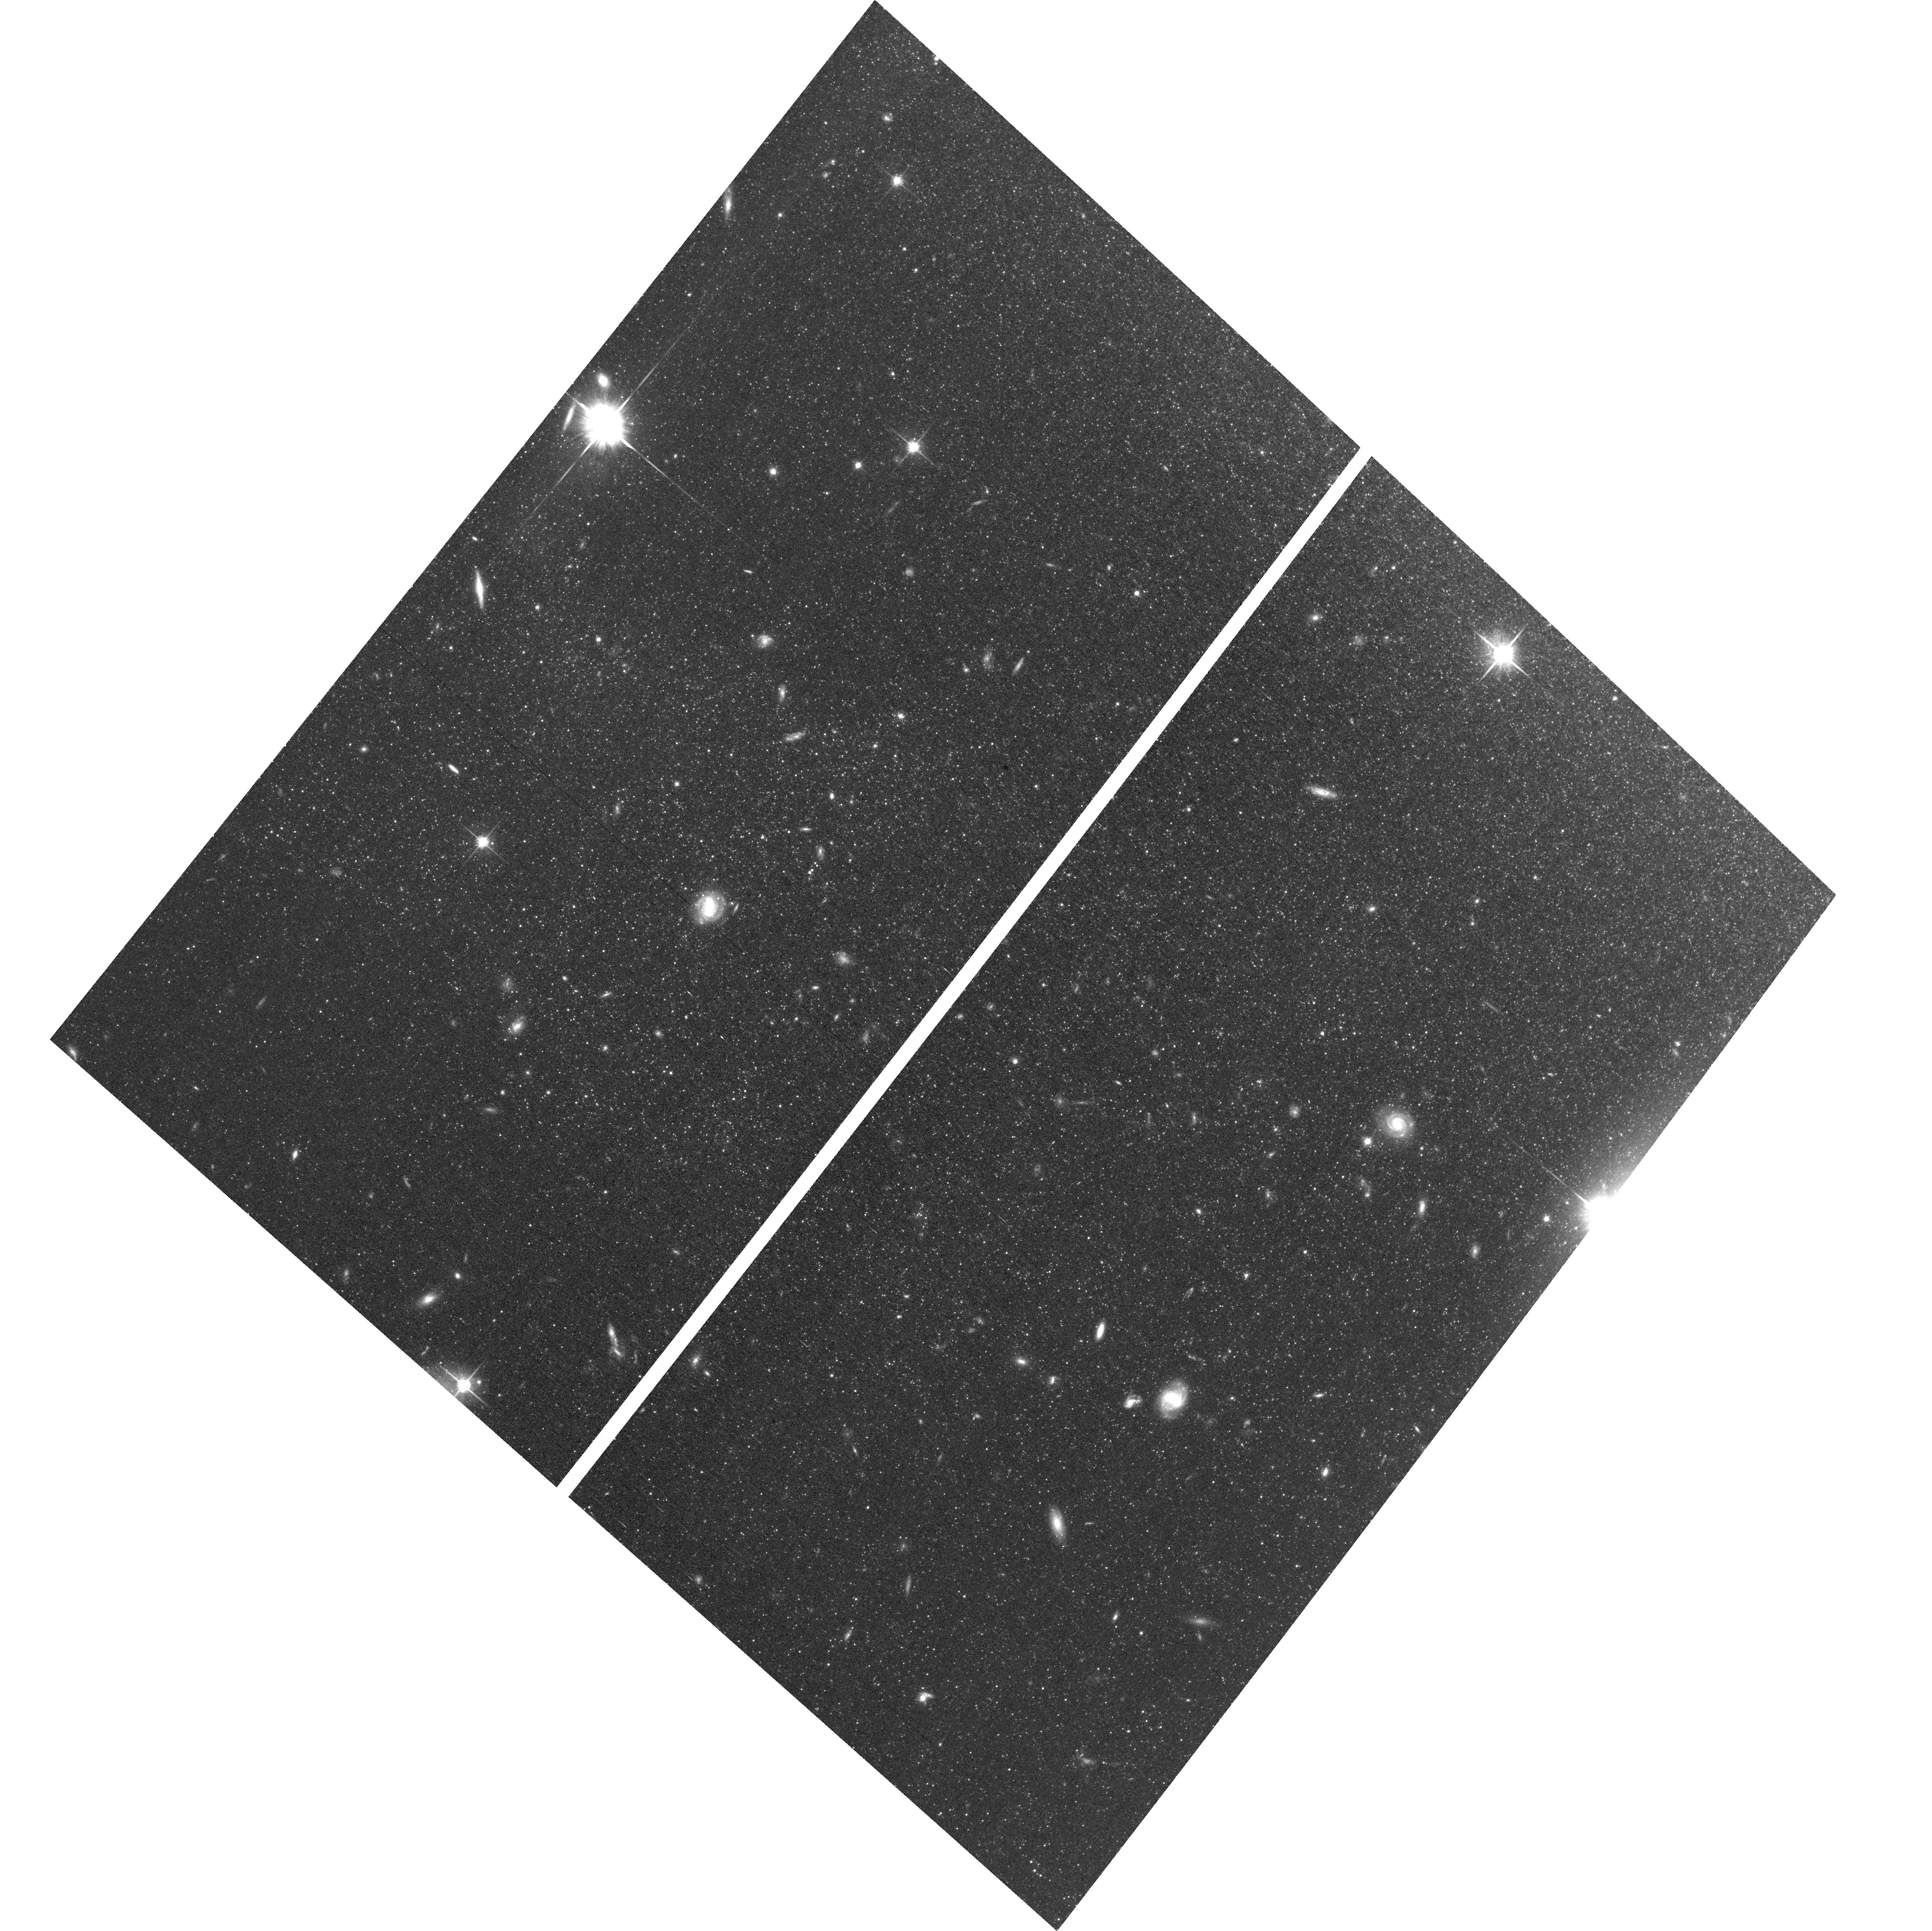
Target: field at RA 210.981°, Dec 54.279°
Instrument: ACS/WFC
Filter: F814W
Exposure: 53 min
Observation ID: hst_17087_01_acs_wfc_f814w_jf1001

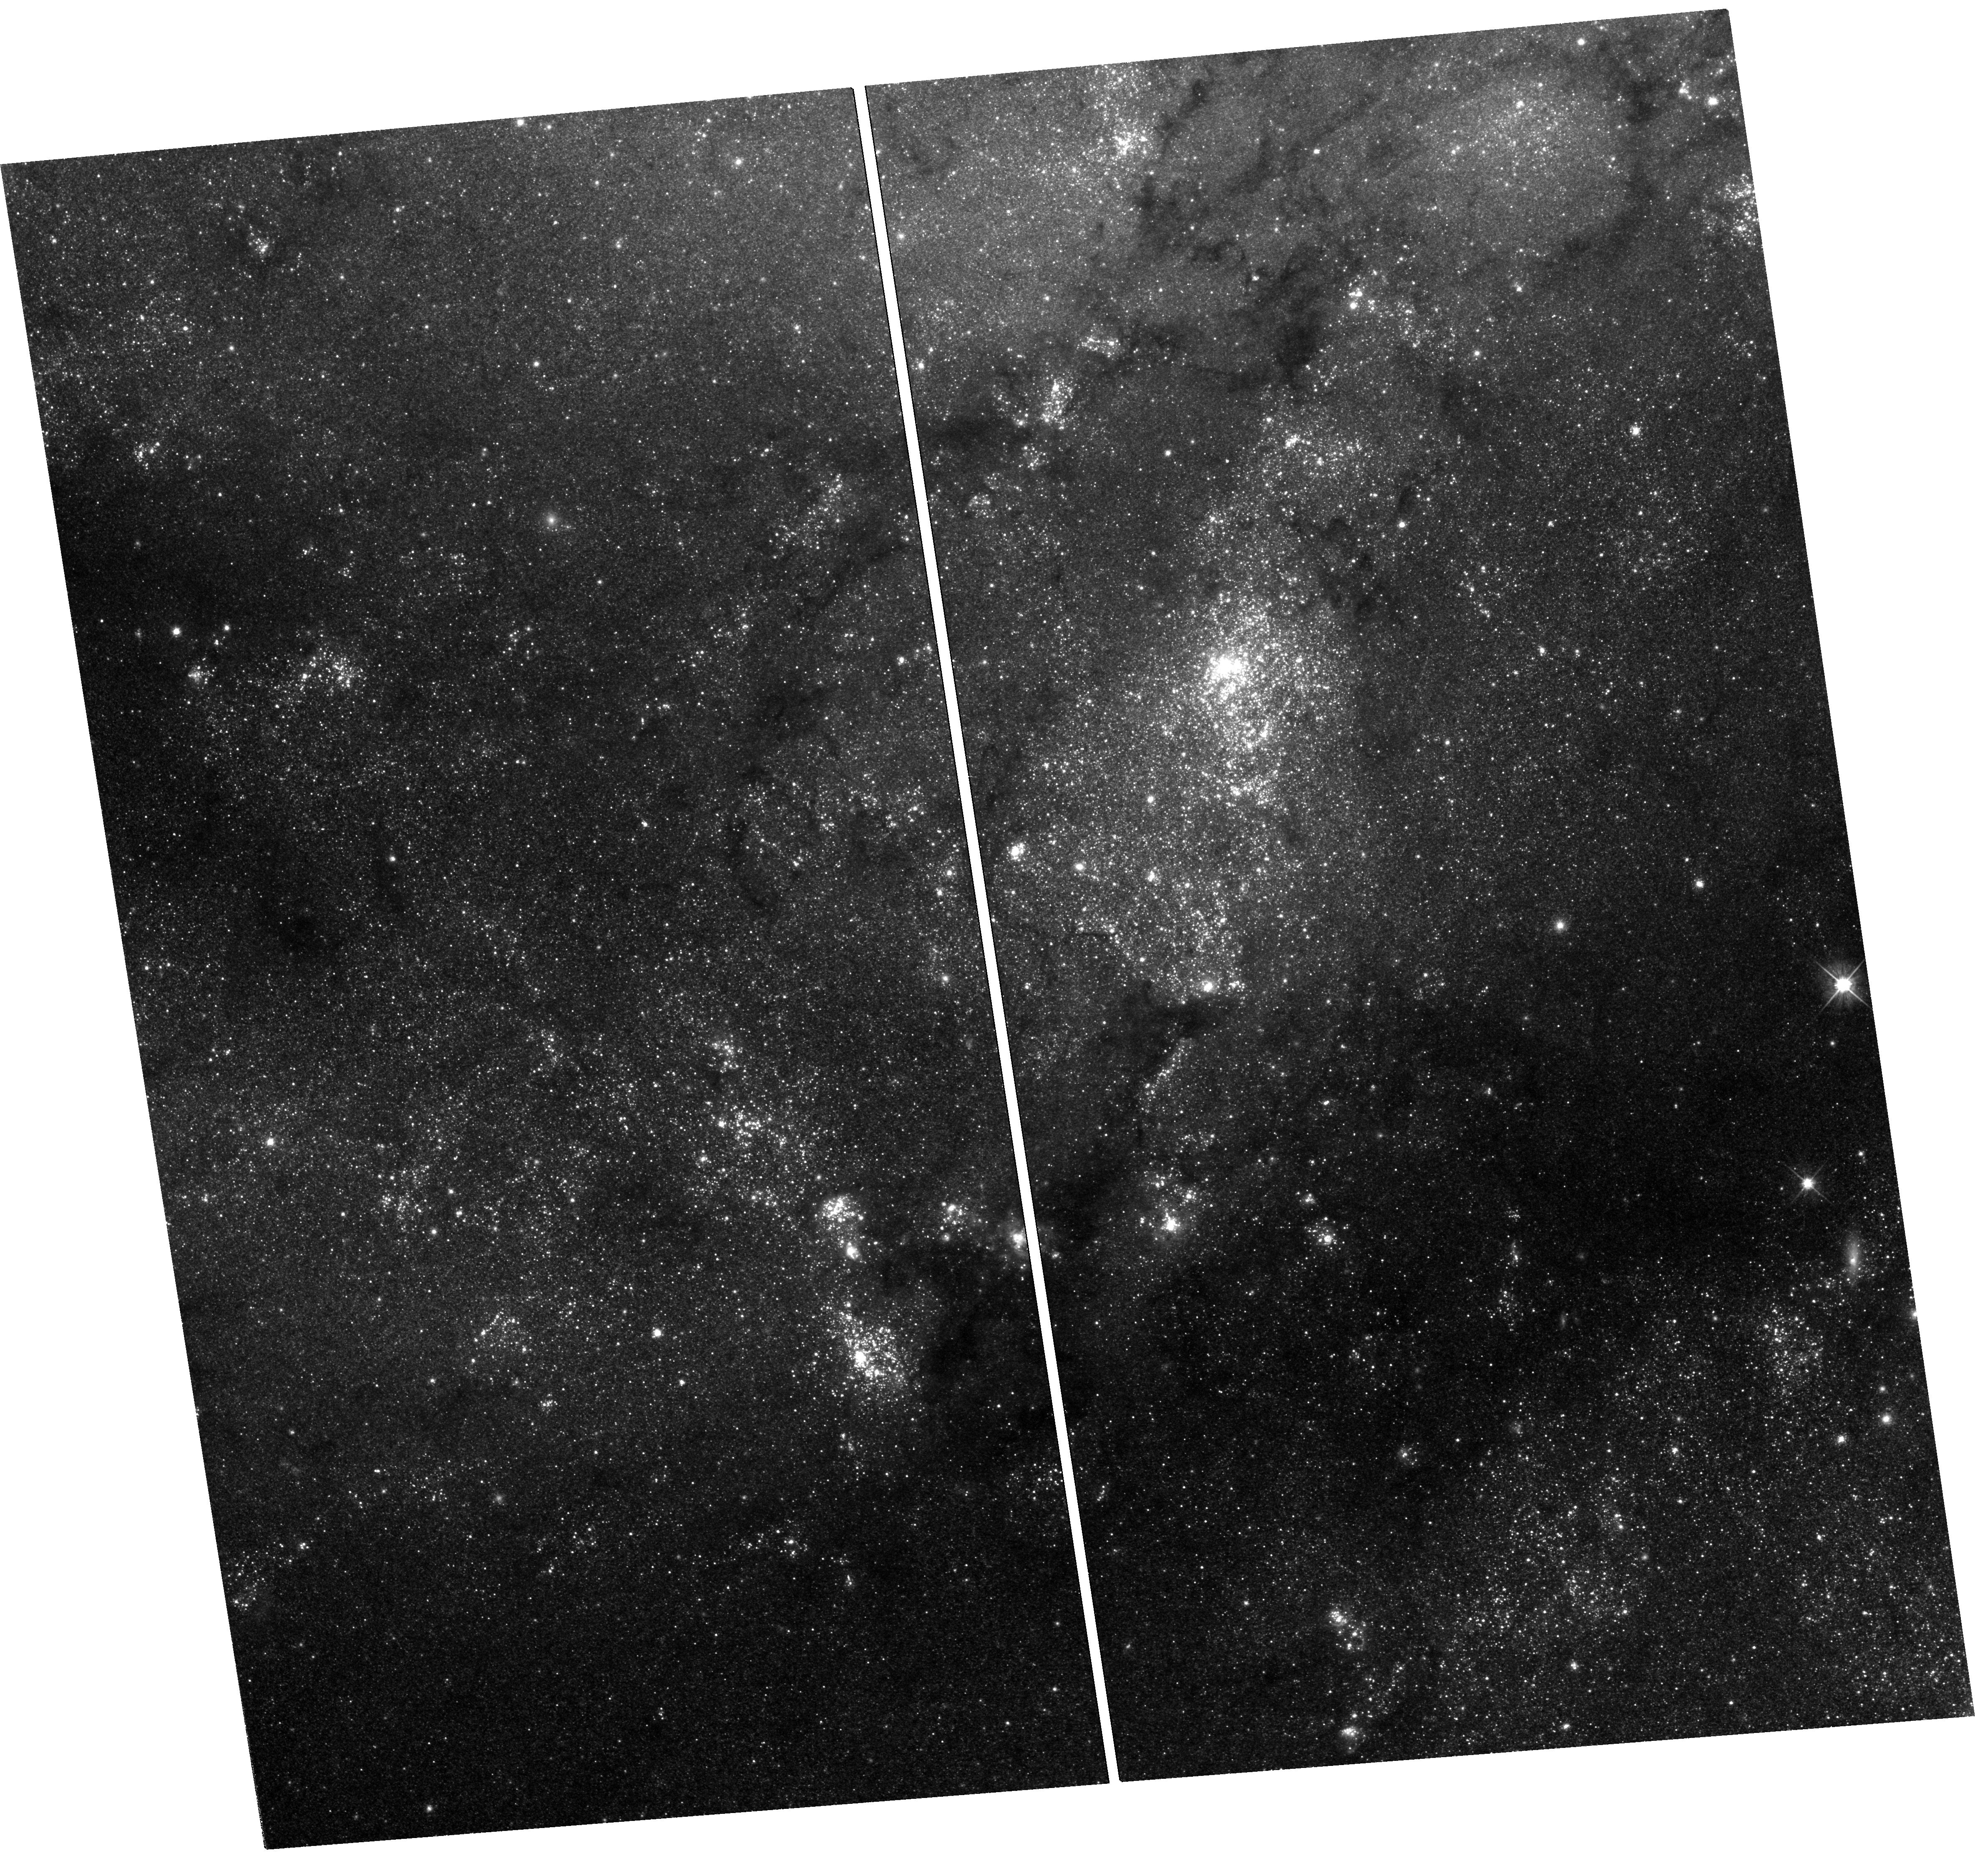
Target: SN-2011FE-UVIS
Instrument: WFC3/UVIS
Filter: F555W
Exposure: 2.3 h
Observation ID: hst_17087_01_wfc3_uvis_f555w_if1001

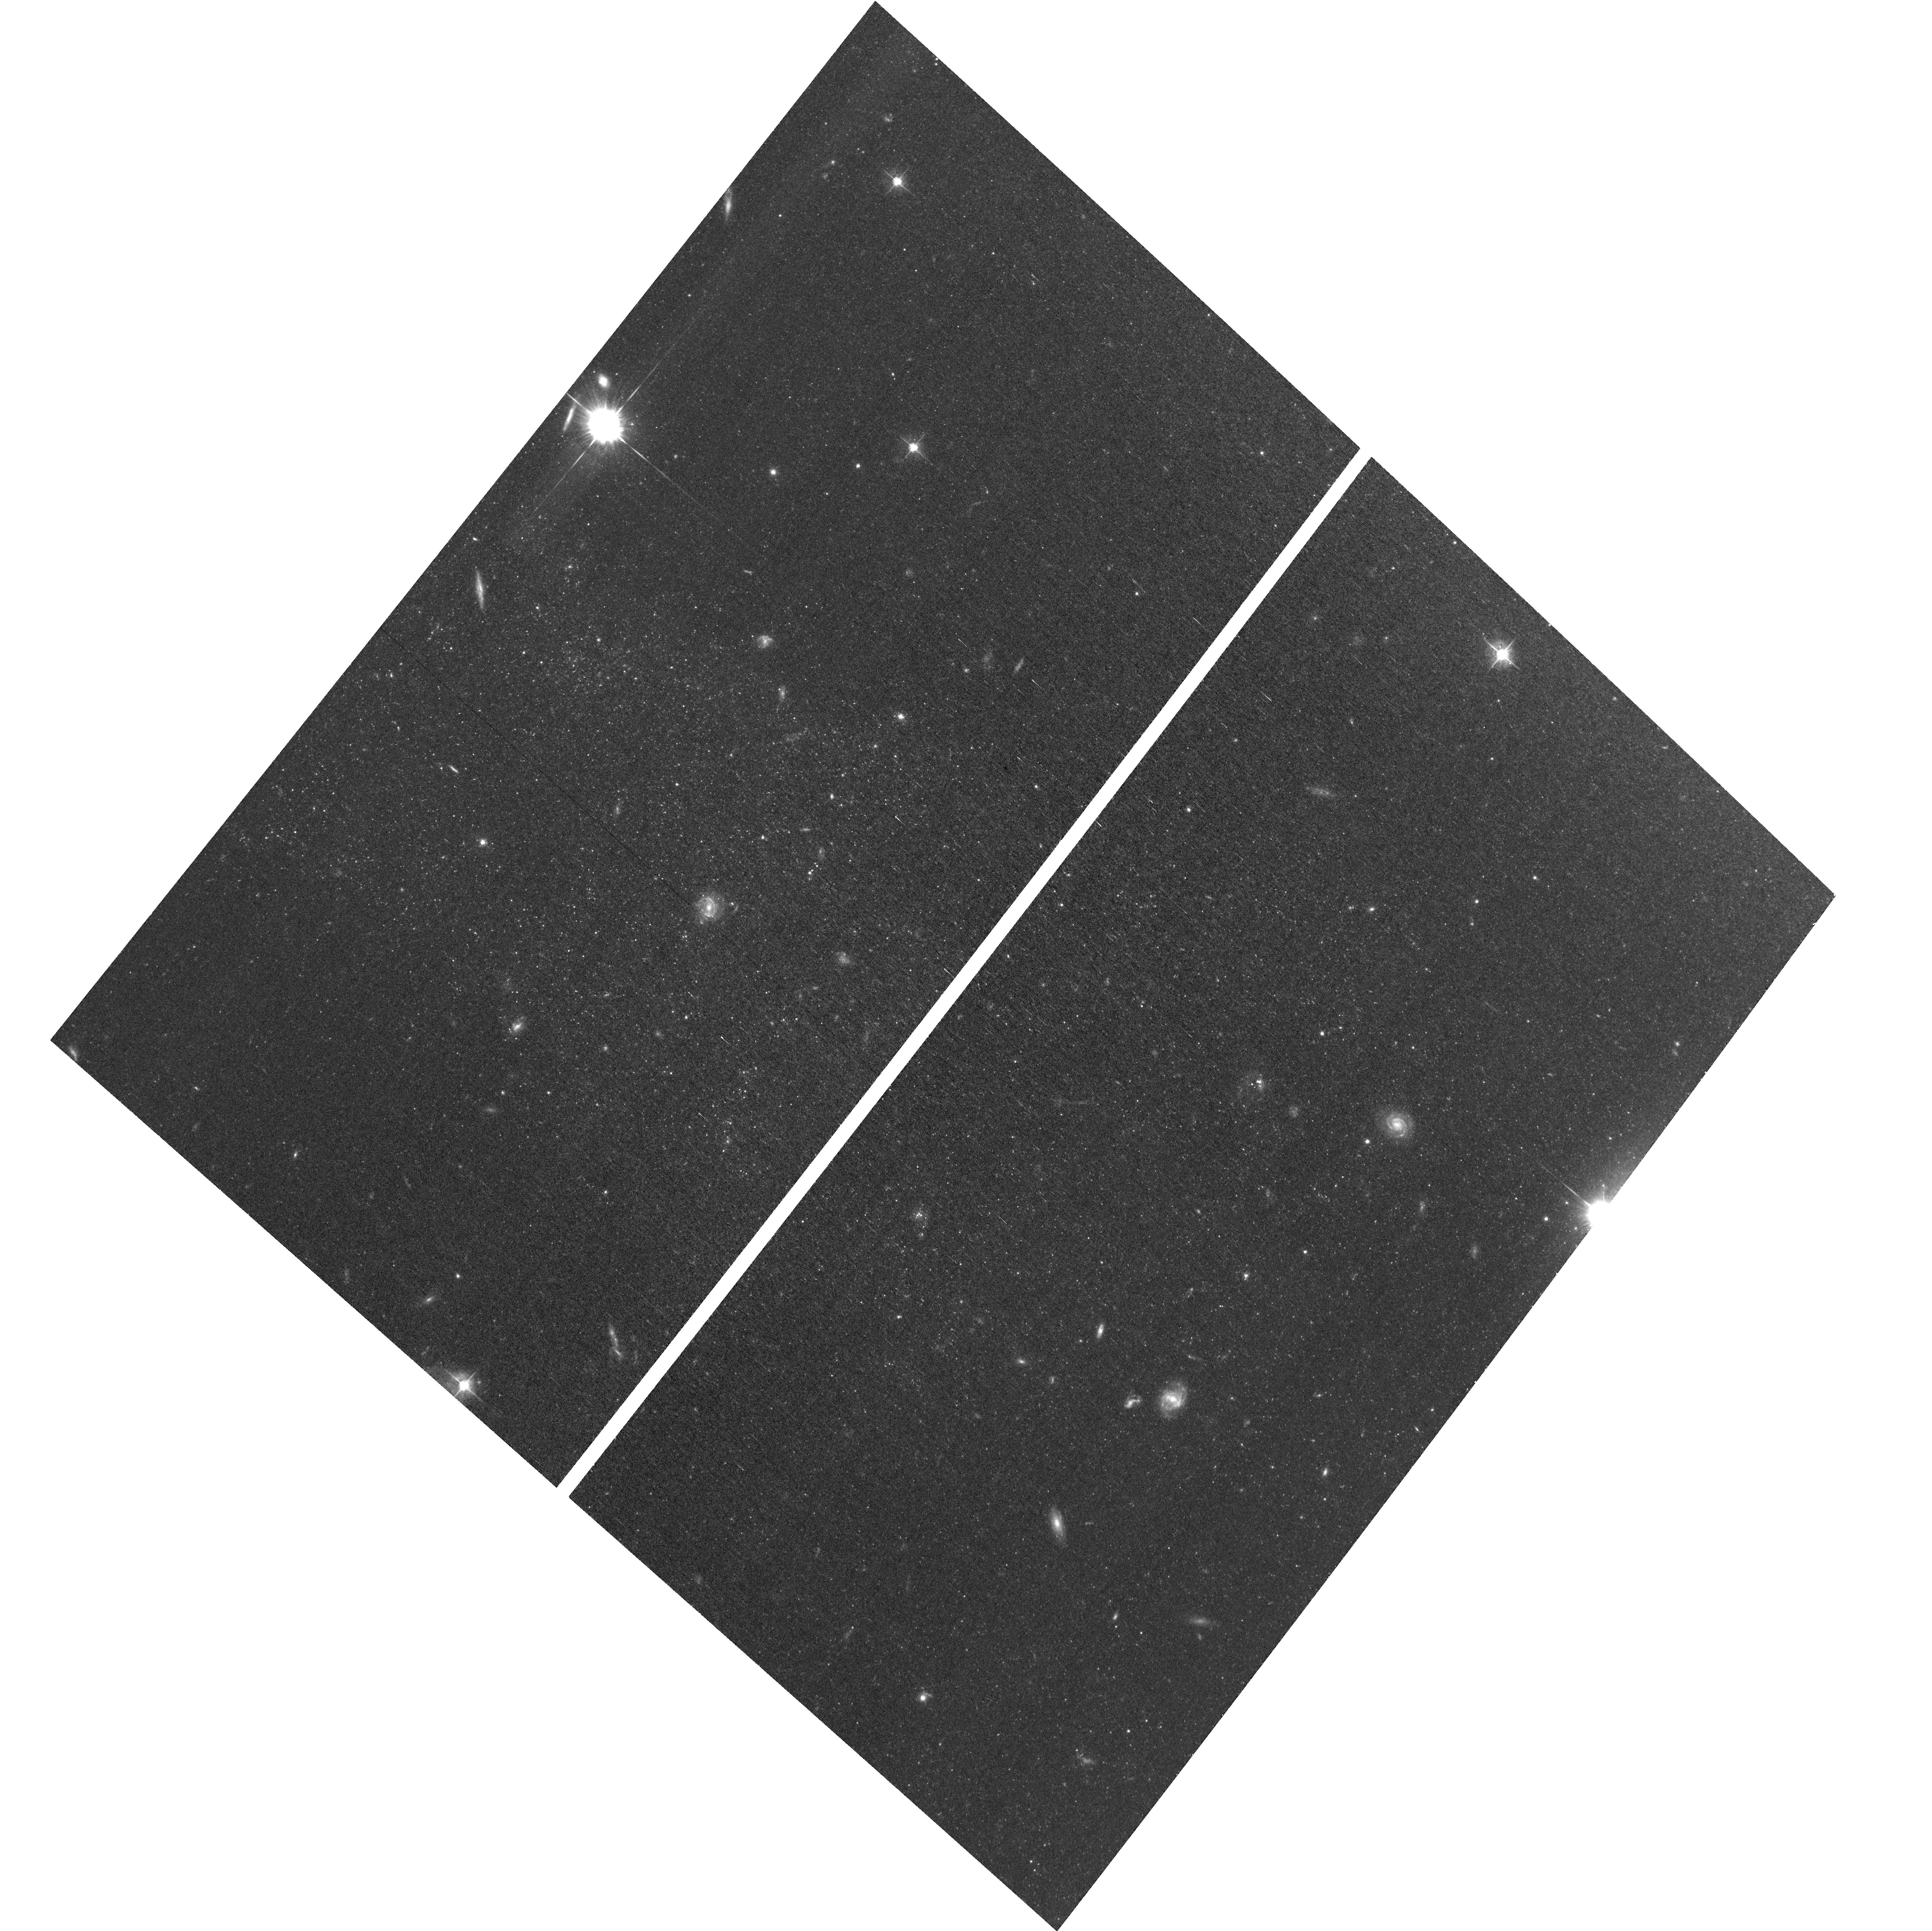
Target: field at RA 210.981°, Dec 54.279°
Instrument: ACS/WFC
Filter: F555W
Exposure: 53 min
Observation ID: hst_17087_01_acs_wfc_f555w_jf1001

The final word: Documenting the Final Days of the Nearby Type Ia Supernova 2011fe (PI: Shappee, Benjamin John)

Even though SNe Ia are crucial to cosmological studies as distance indicators, the exact nature of these systems remains theoretically ambiguous and observationally elusive. However, there is a new hope. The very late-time light curves of SNe Ia harbor important clues to the natures of their progenitor systems. First, the ejecta from the SN will shock heat a non-degenerate companion, leaving it luminous and visible at very late times after the SN has faded. Second, due to nucleosynthetic effects during the explosion, different explosion models are predicted to produce vastly differing amounts of 57Co and 55Fe. 57Co and 55Fe dominate the power of the very late time light curves of SNe Ia after >1050 days after the initial explosion. As the brightest SN Ia in 50 years, SN 2011fe offers a prime opportunity to follow a SN Ia to such late epochs. Multiple groups have used late-time HST observations to measure the bolometric luminosity, determine the ratio of these isotopes, and thus discriminate between progenitor models. However, the current measurements are degenerate between a 55Fe-powered light curve and the presence of a shock-heated companion at ~2400 days. Thus adding a significant caveat to any conclusions that can be drawn. Here we propose to break that degeneracy with a single ~4200-day F555W observation, nearly 4 times later than any other SN Ia has been observed. SN 2011fe is likely to remain the best-studied normal SN Ia of our generation and if these observations are not made while Hubble is operational, we will lose this opportunity.